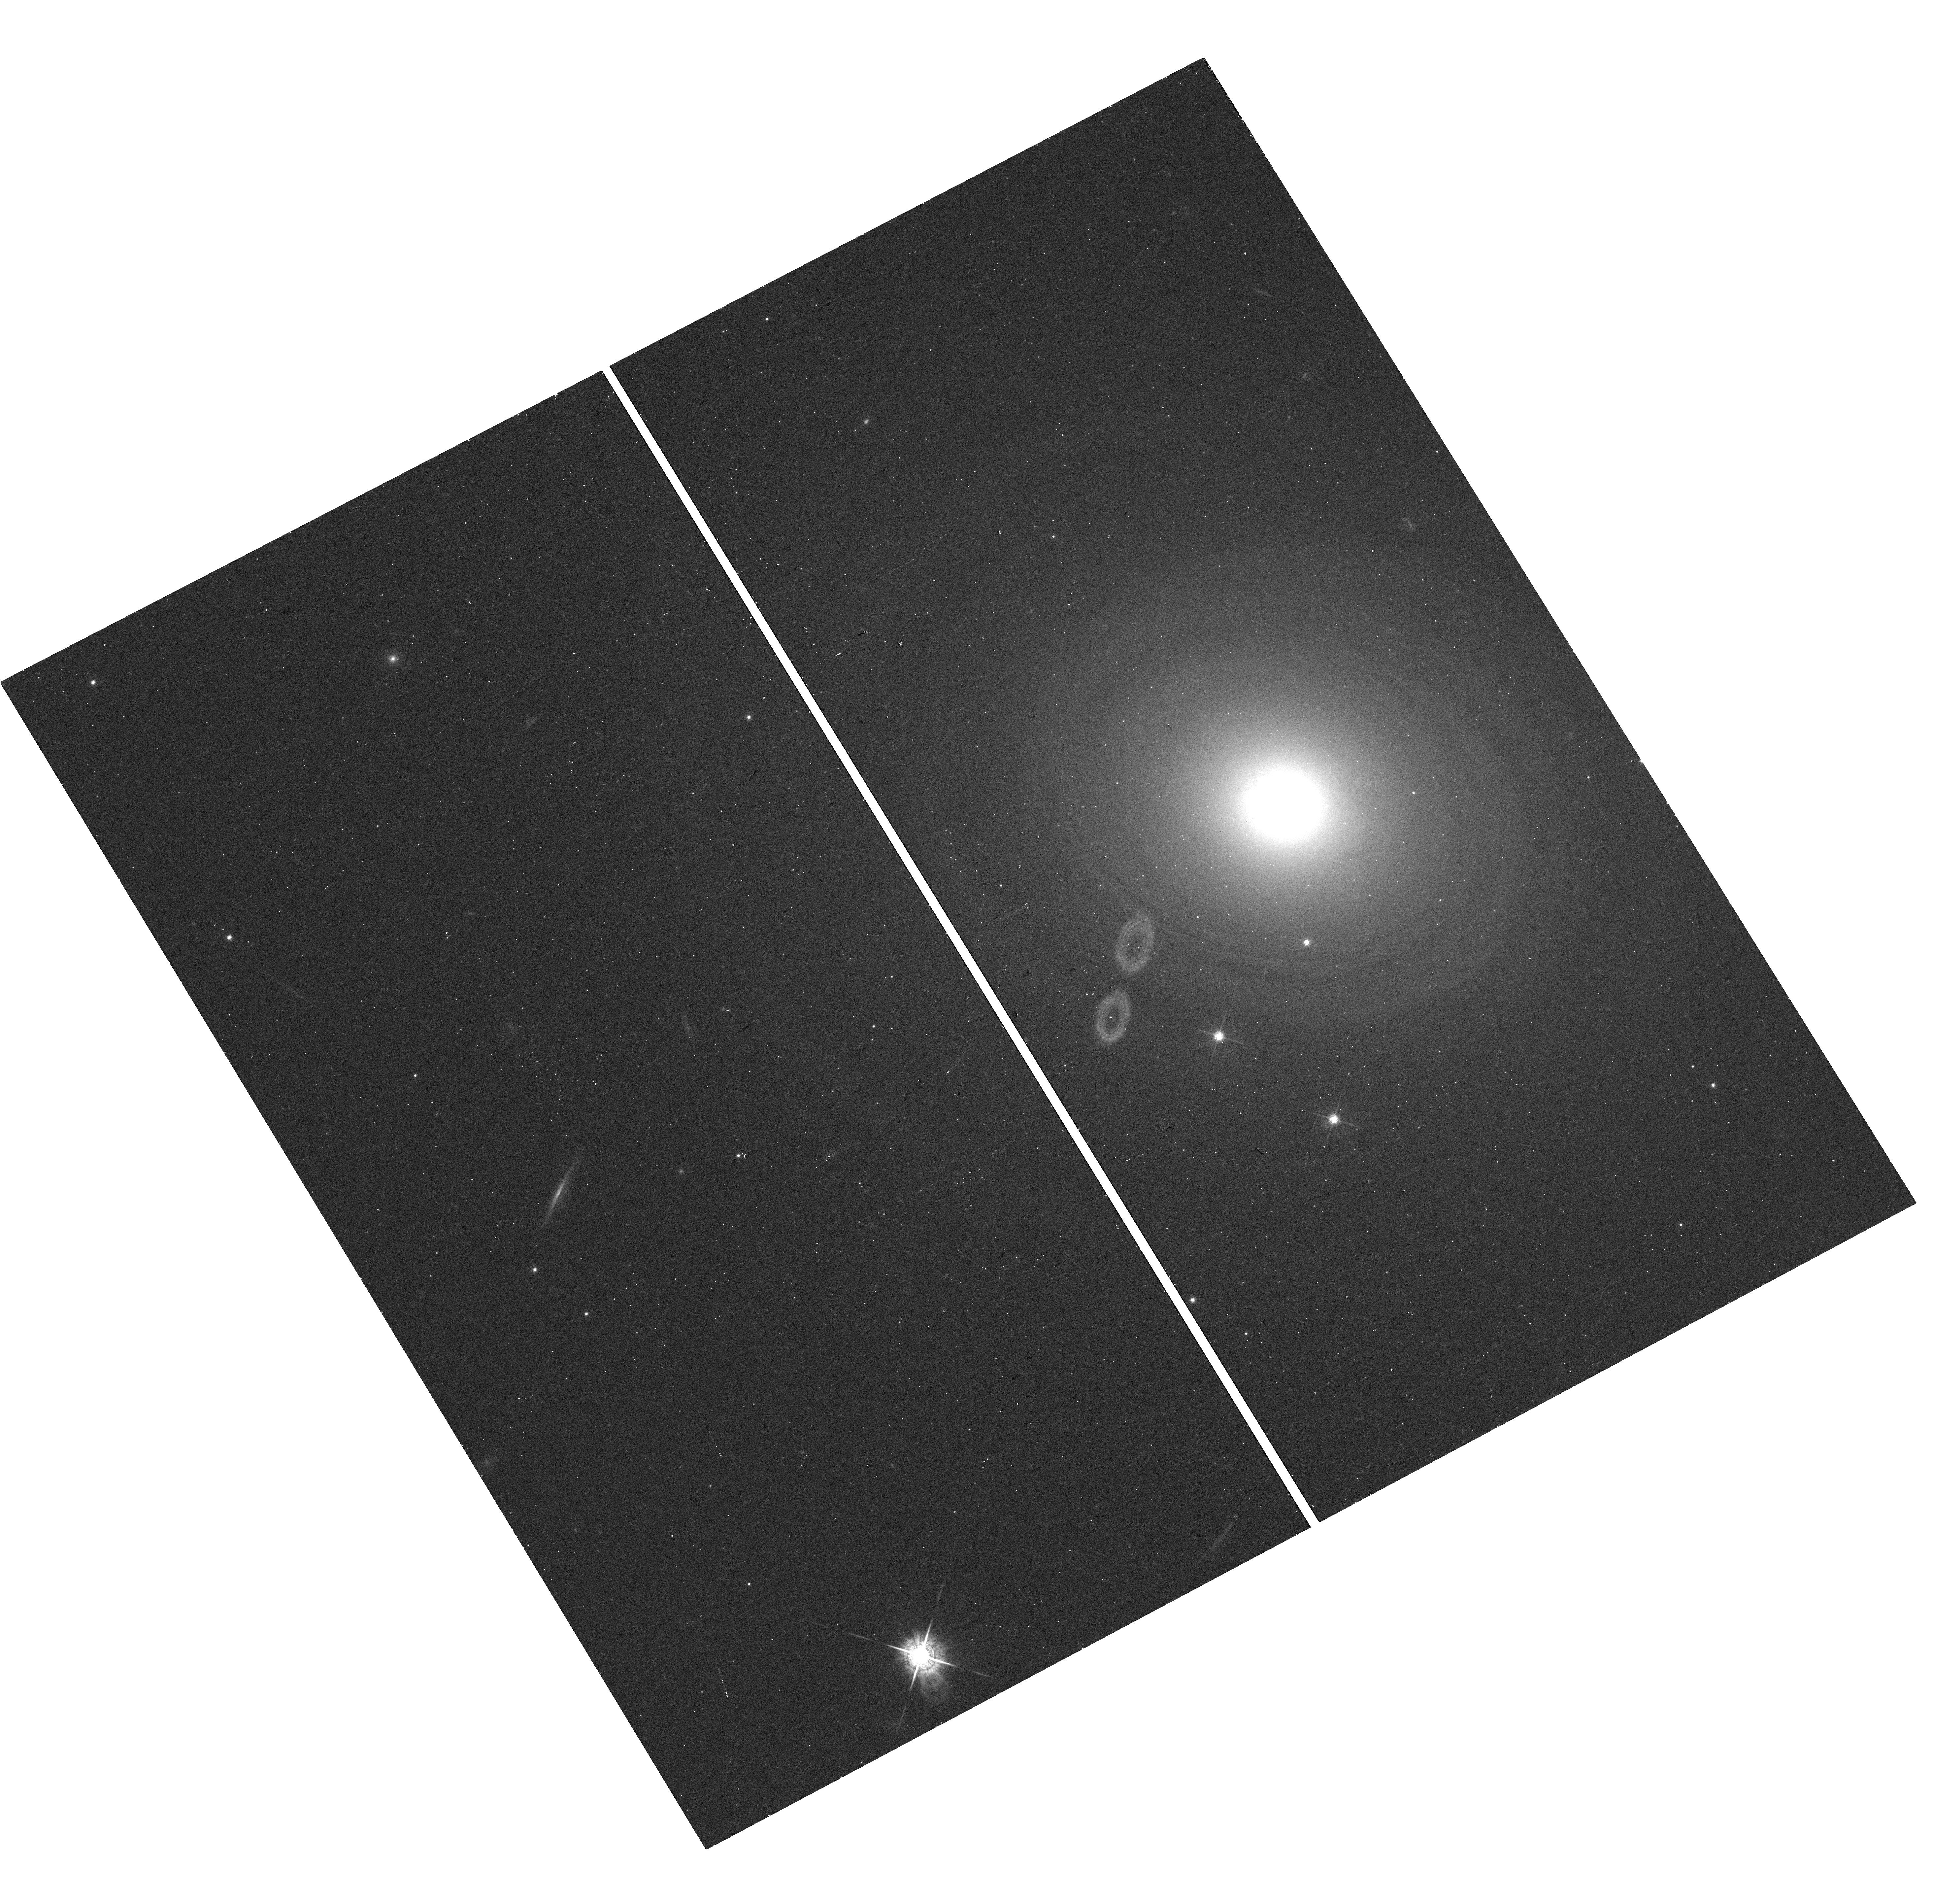
Target: 0258+35. Instrument: WFC3/UVIS. Filter: F621M. Exposure: 12 min. Observation ID: hst_15245_01_wfc3_uvis_f621m_idfq01

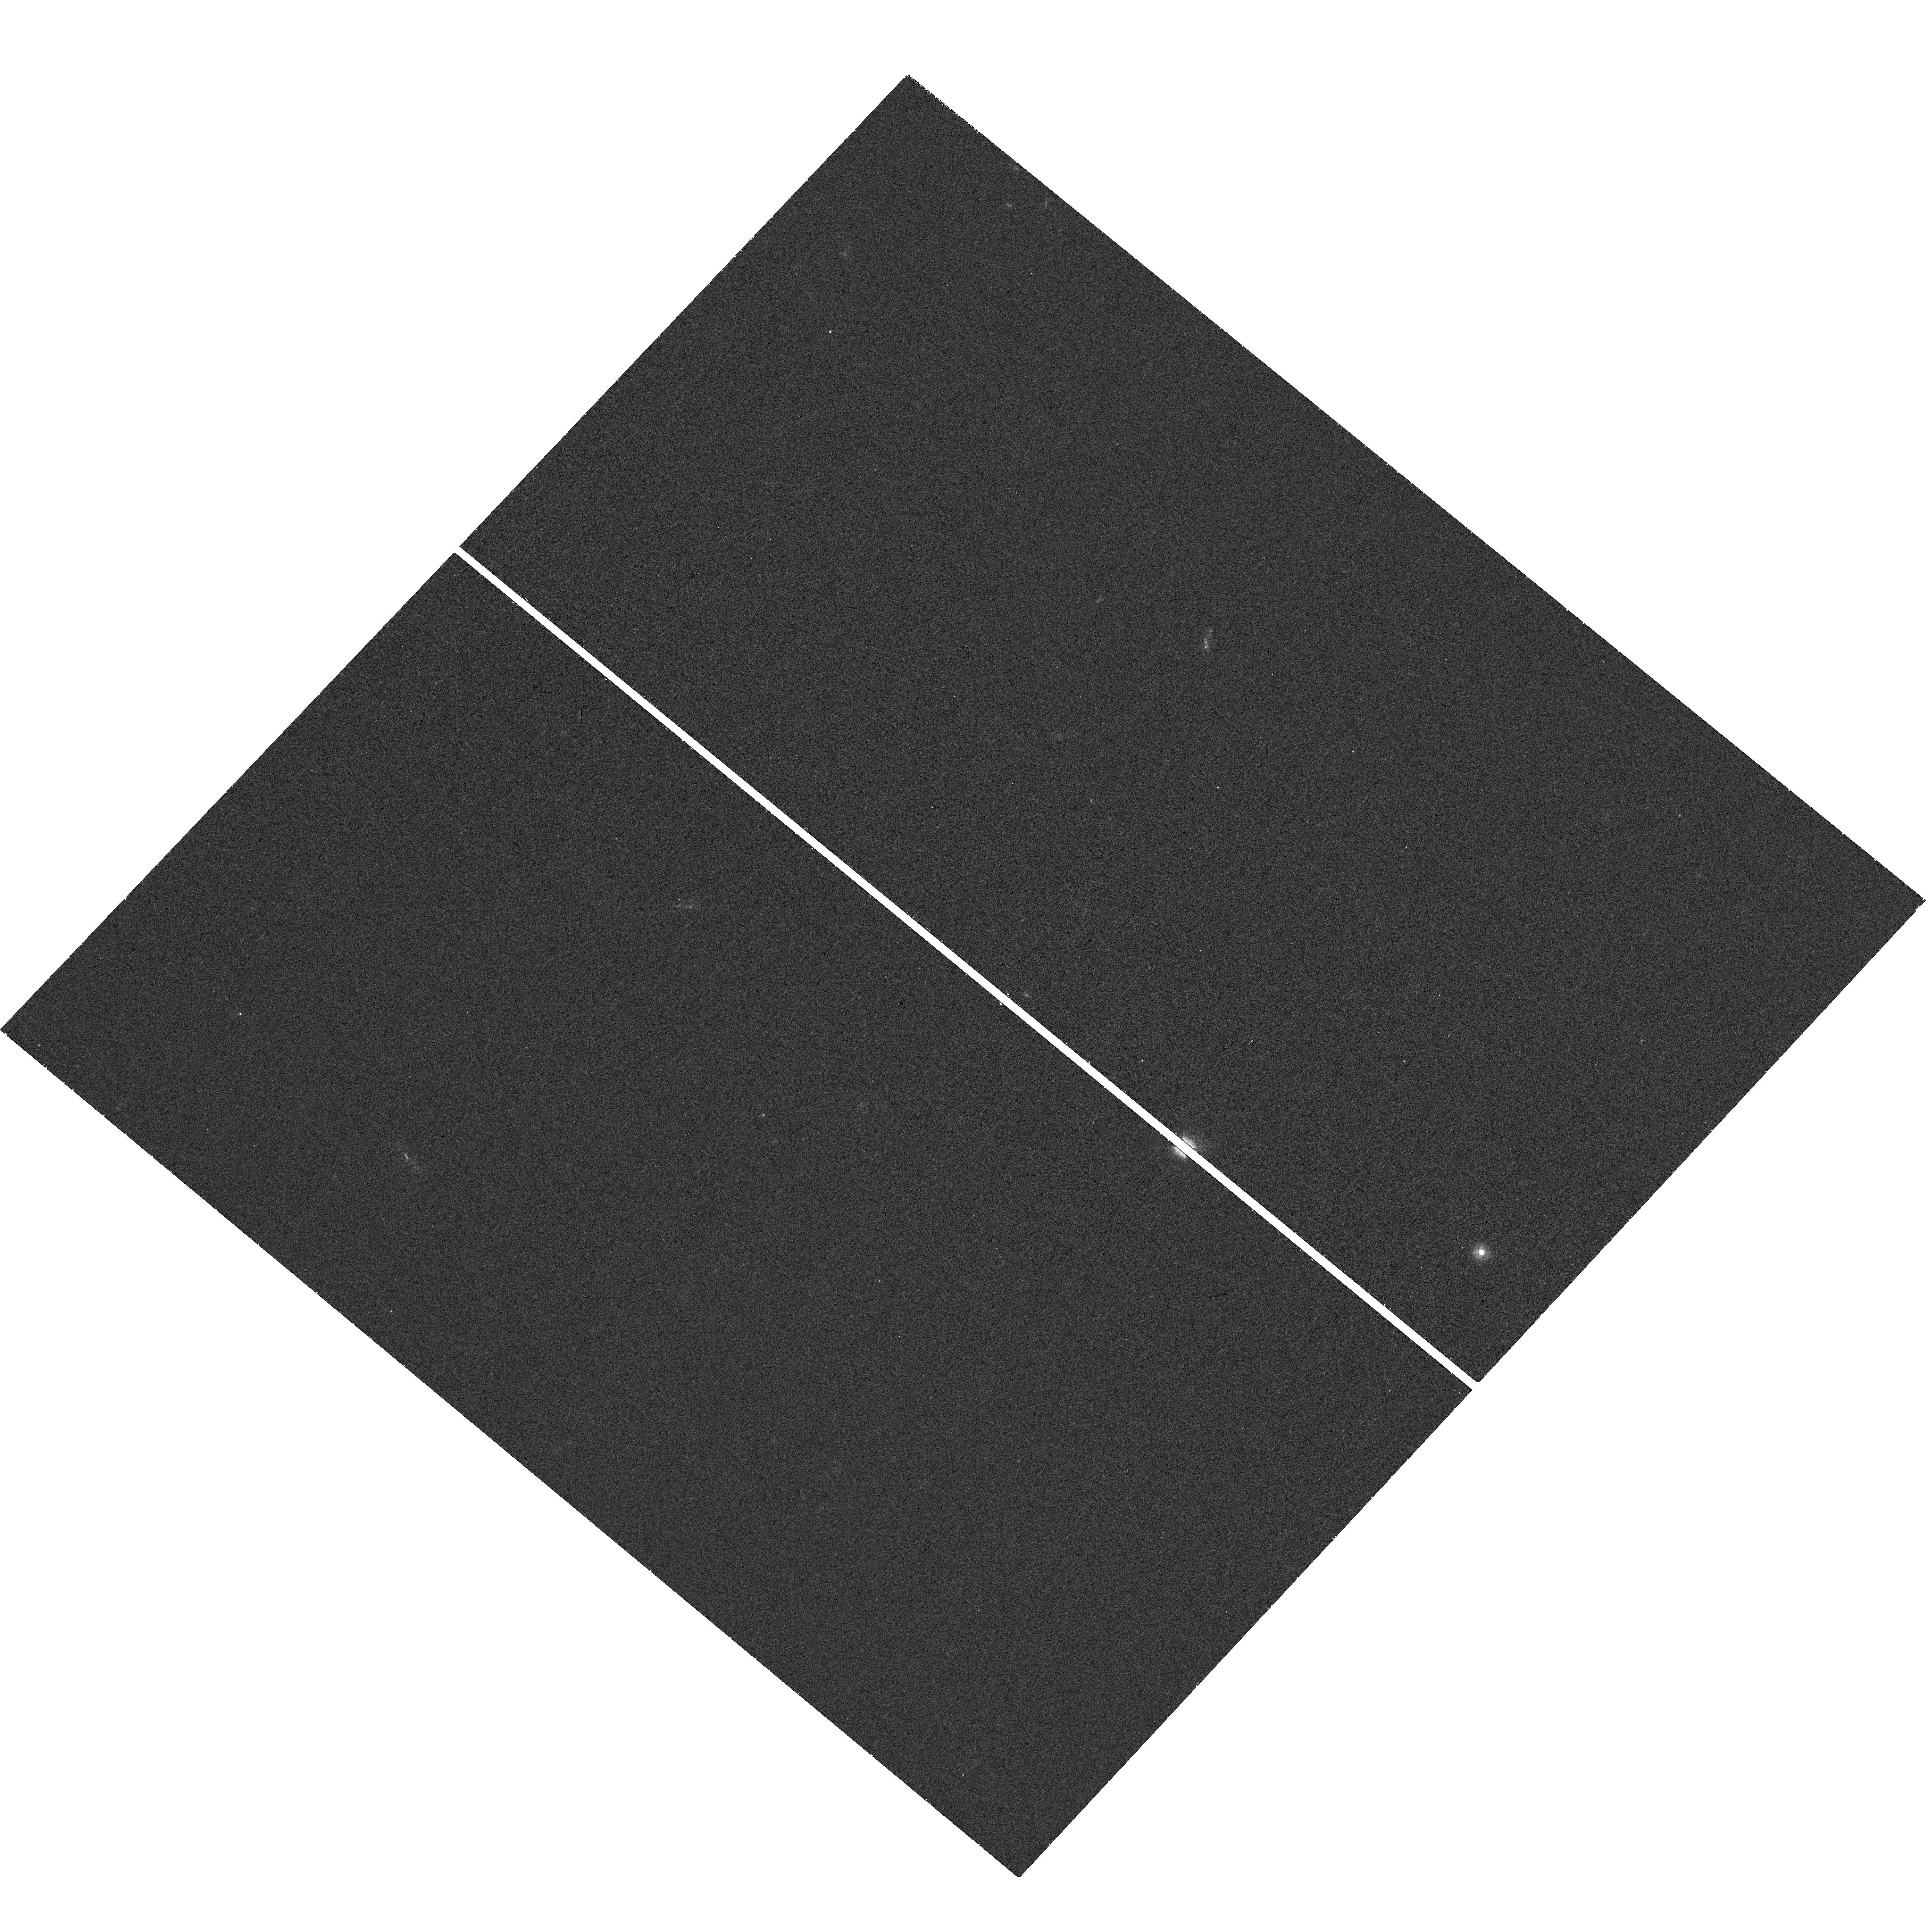
Target: 1445+410. Instrument: WFC3/UVIS. Filter: F275W. Exposure: 28 min. Observation ID: hst_15245_04_wfc3_uvis_f275w_idfq04

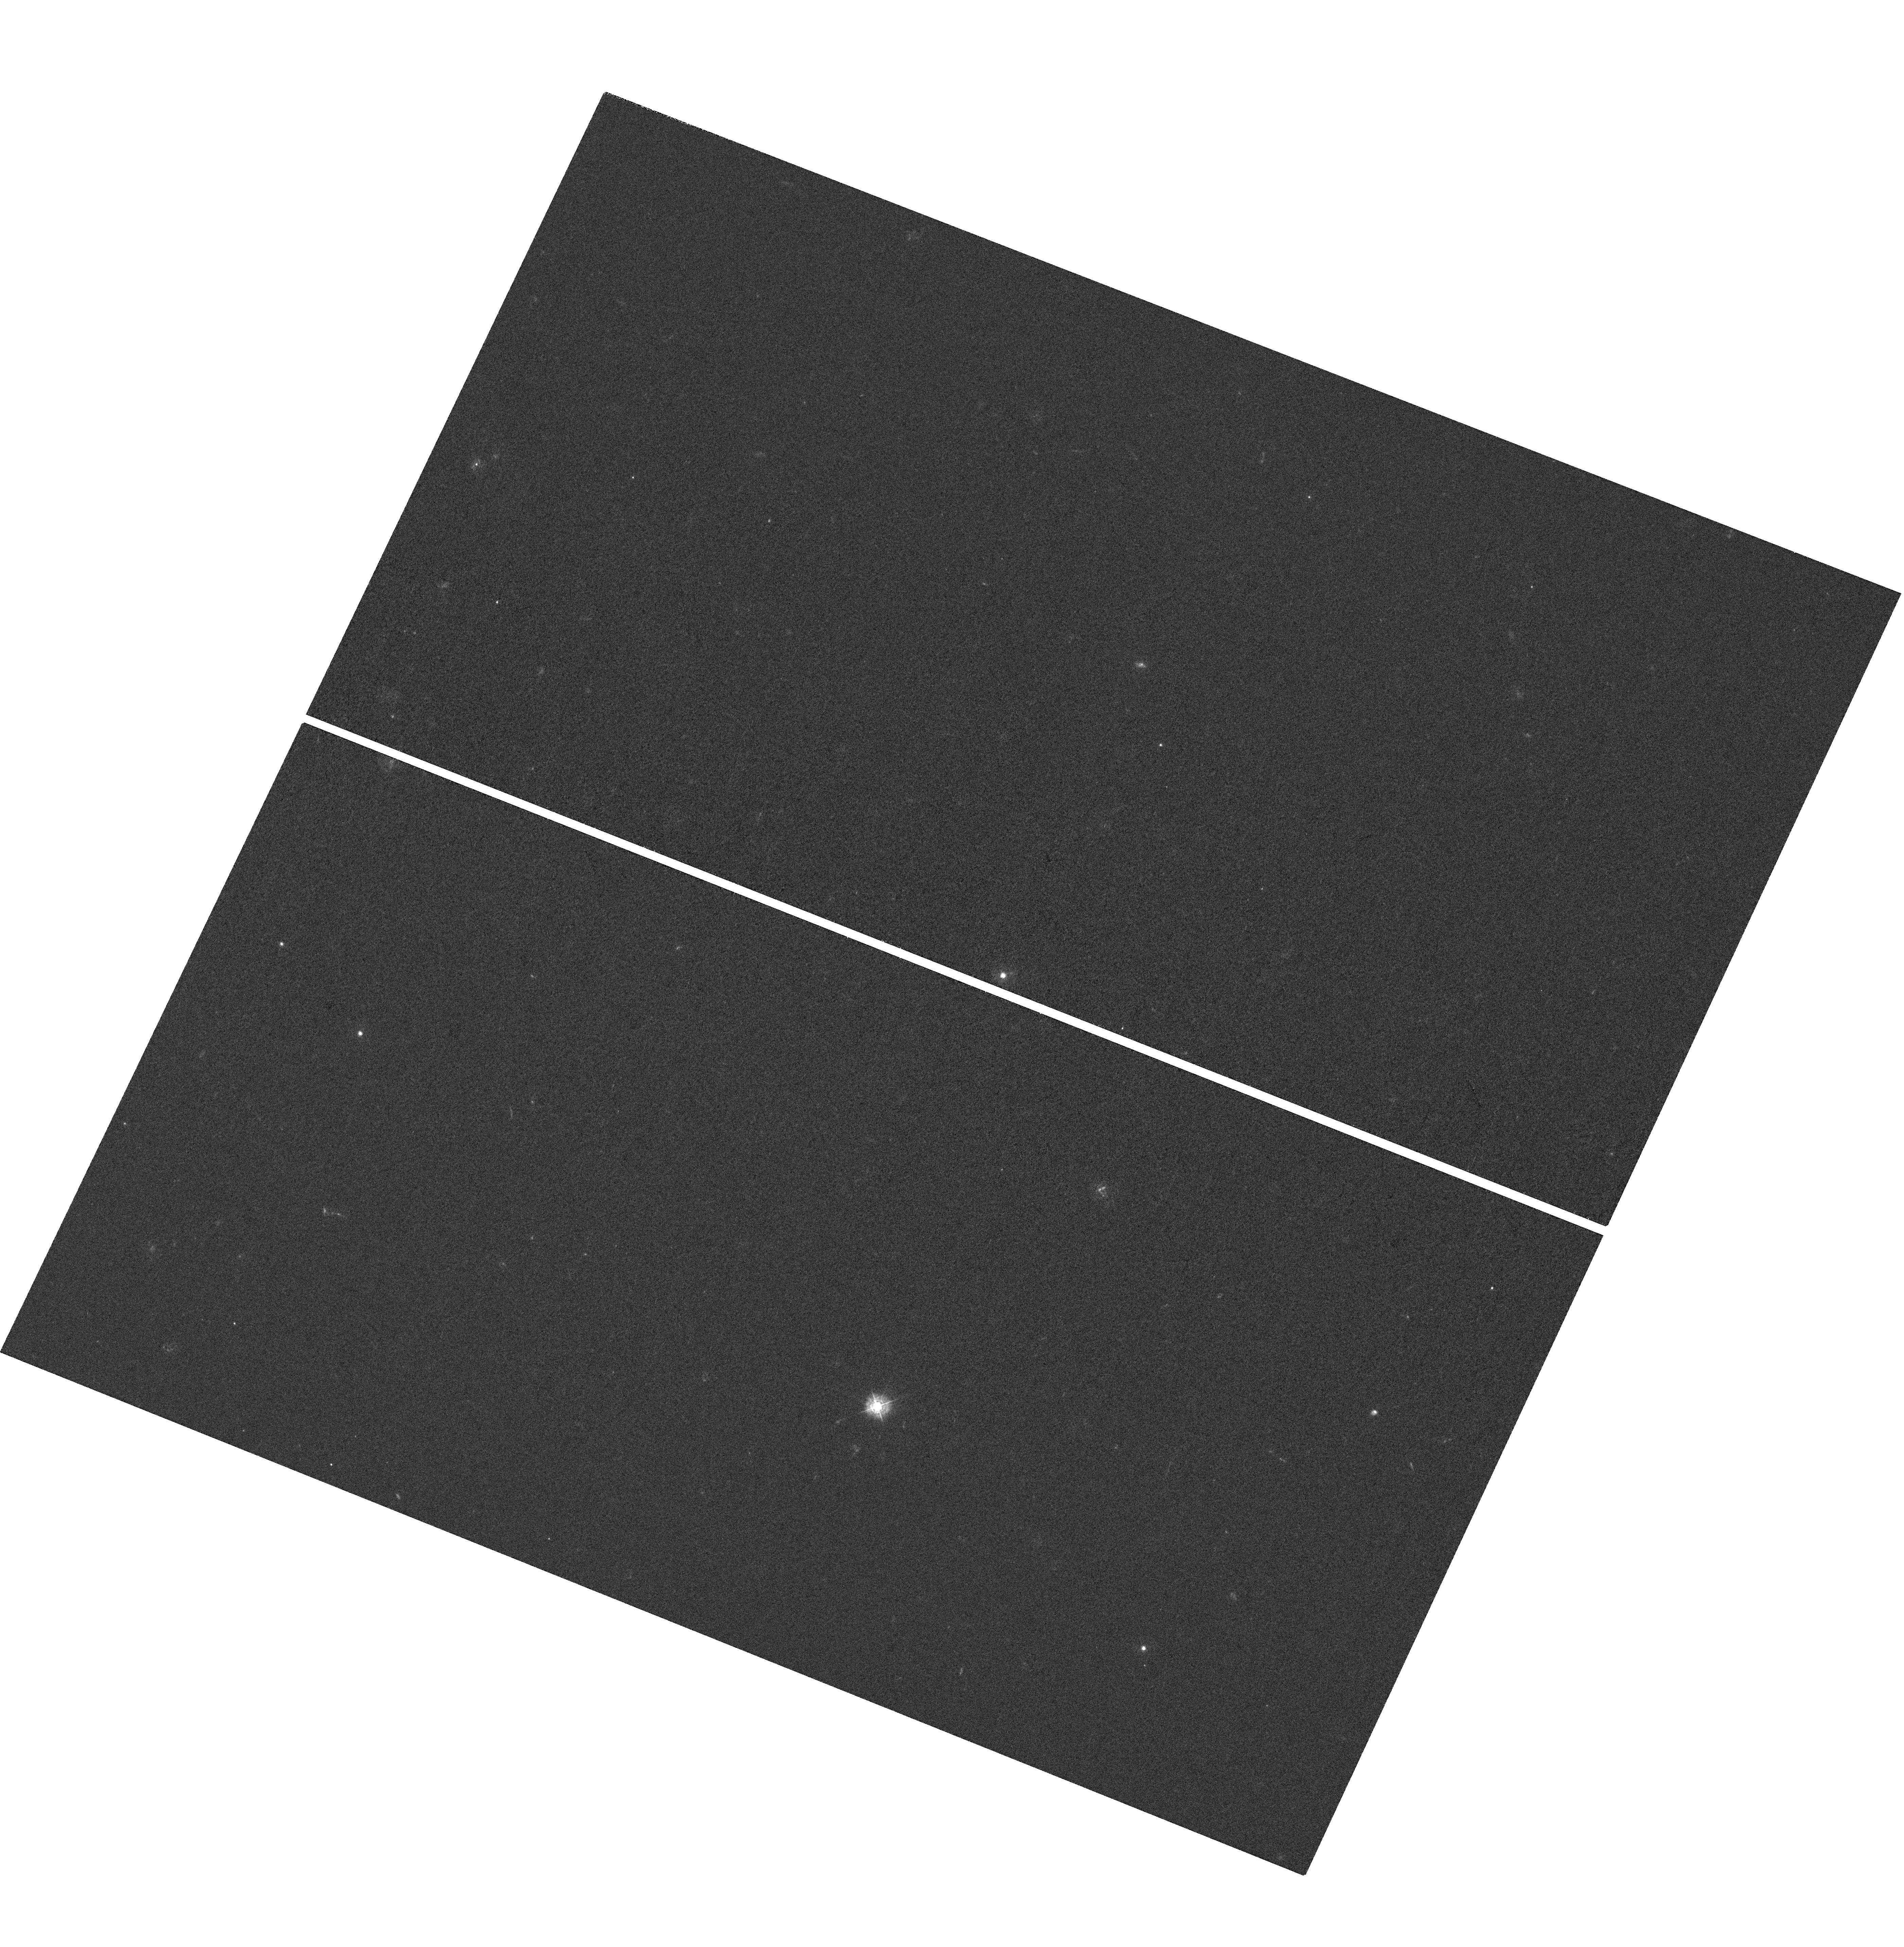
Target: 1201+394. Instrument: WFC3/UVIS. Filter: F336W. Exposure: 55 min. Observation ID: hst_15245_08_wfc3_uvis_f336w_idfq08

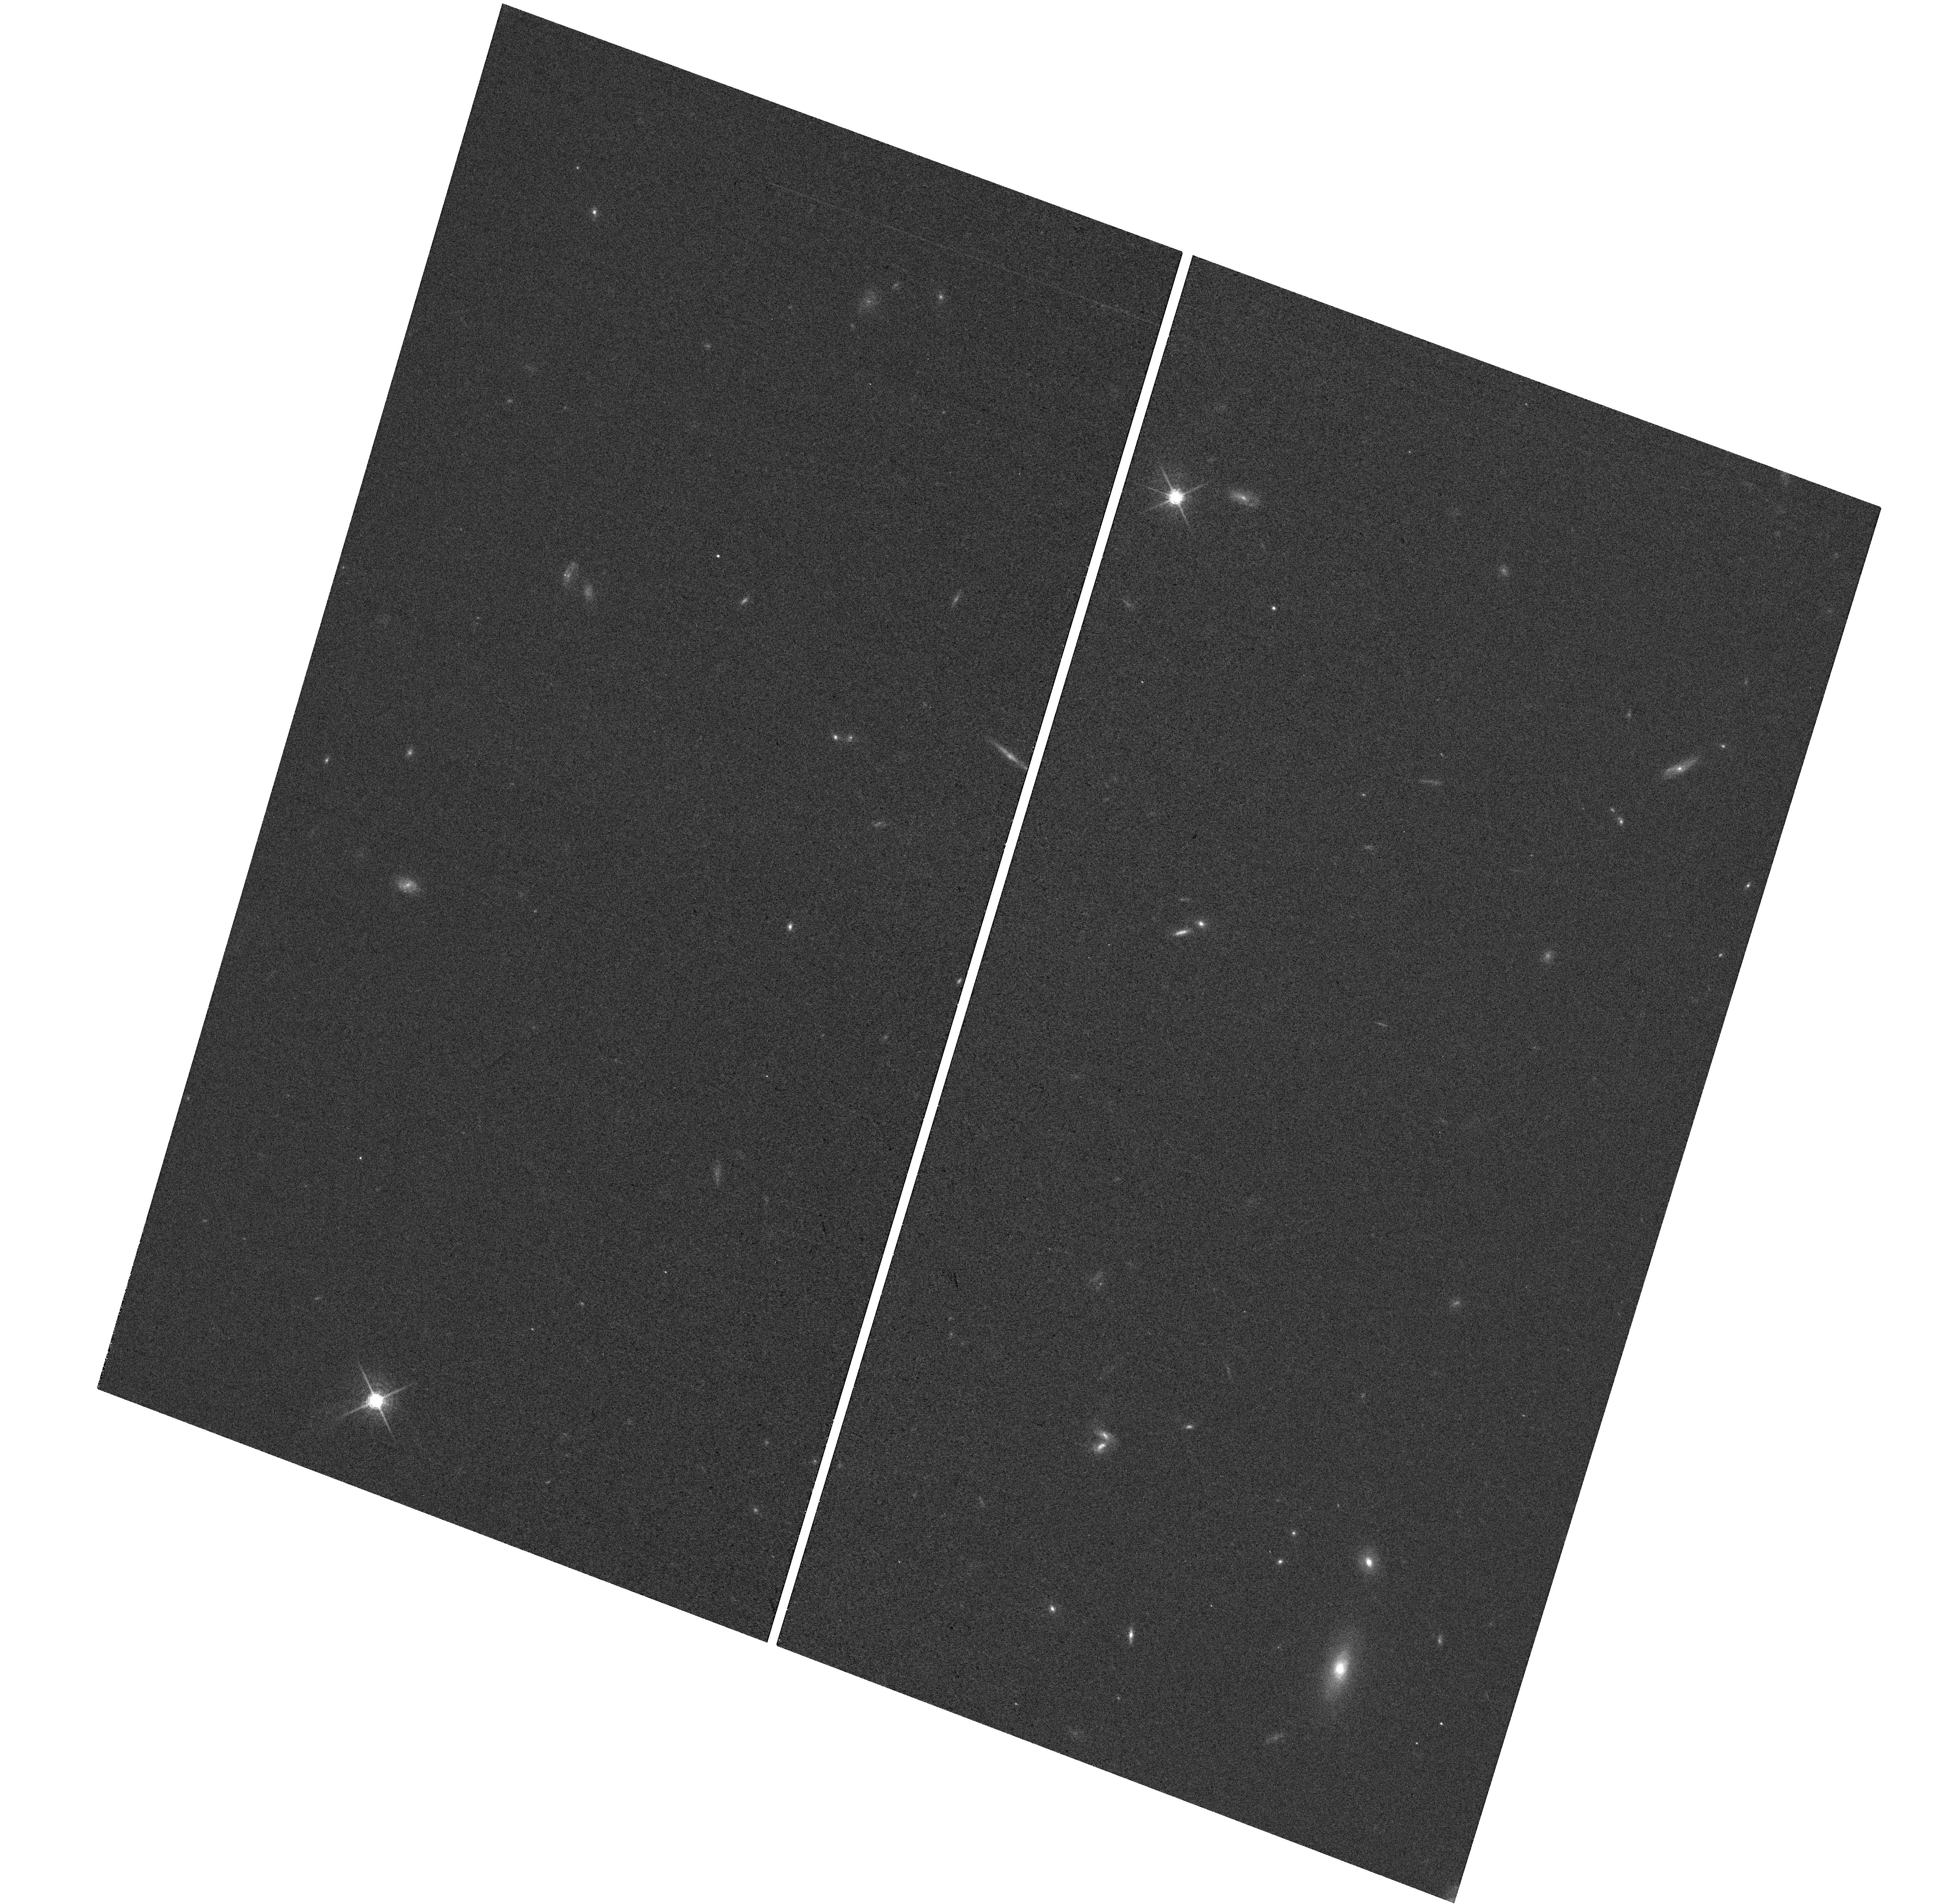
Target: 4C39.32. Instrument: WFC3/UVIS. Filter: F763M. Exposure: 23 min. Observation ID: hst_15245_05_wfc3_uvis_f763m_idfq05

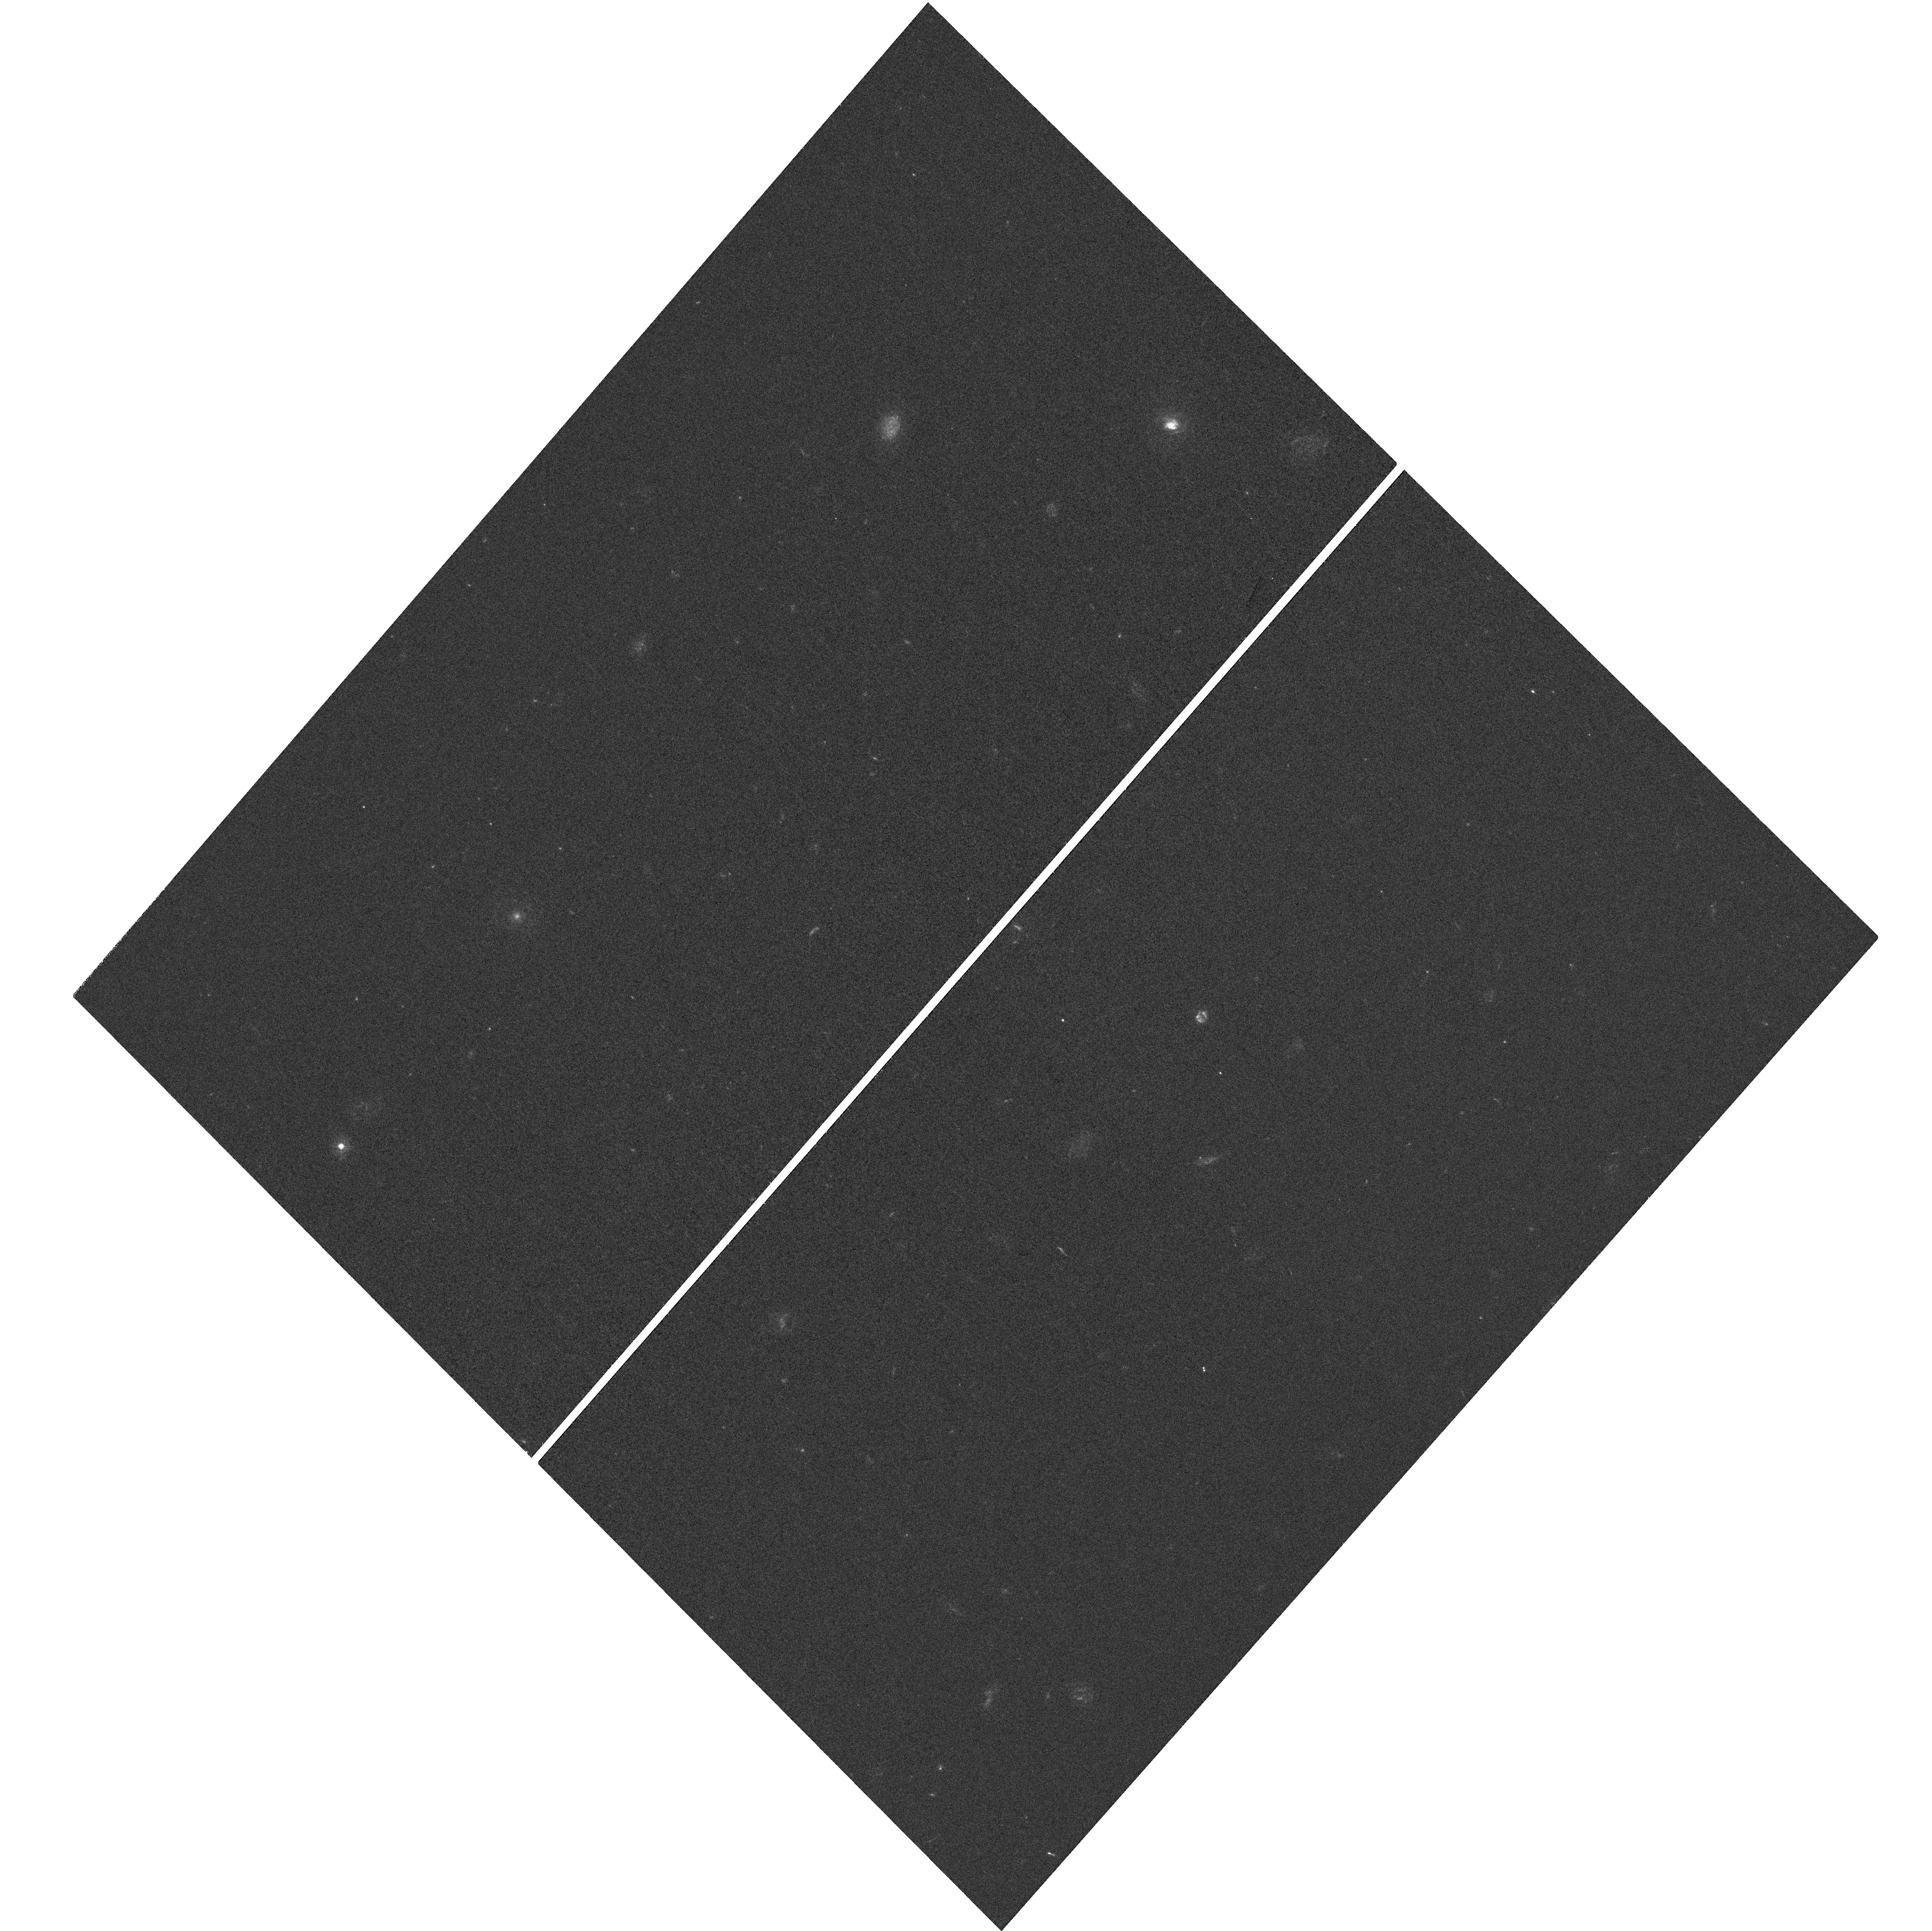
Target: 3C268.3. Instrument: WFC3/UVIS. Filter: F336W. Exposure: 1 h. Observation ID: hst_15245_09_wfc3_uvis_f336w_idfq09

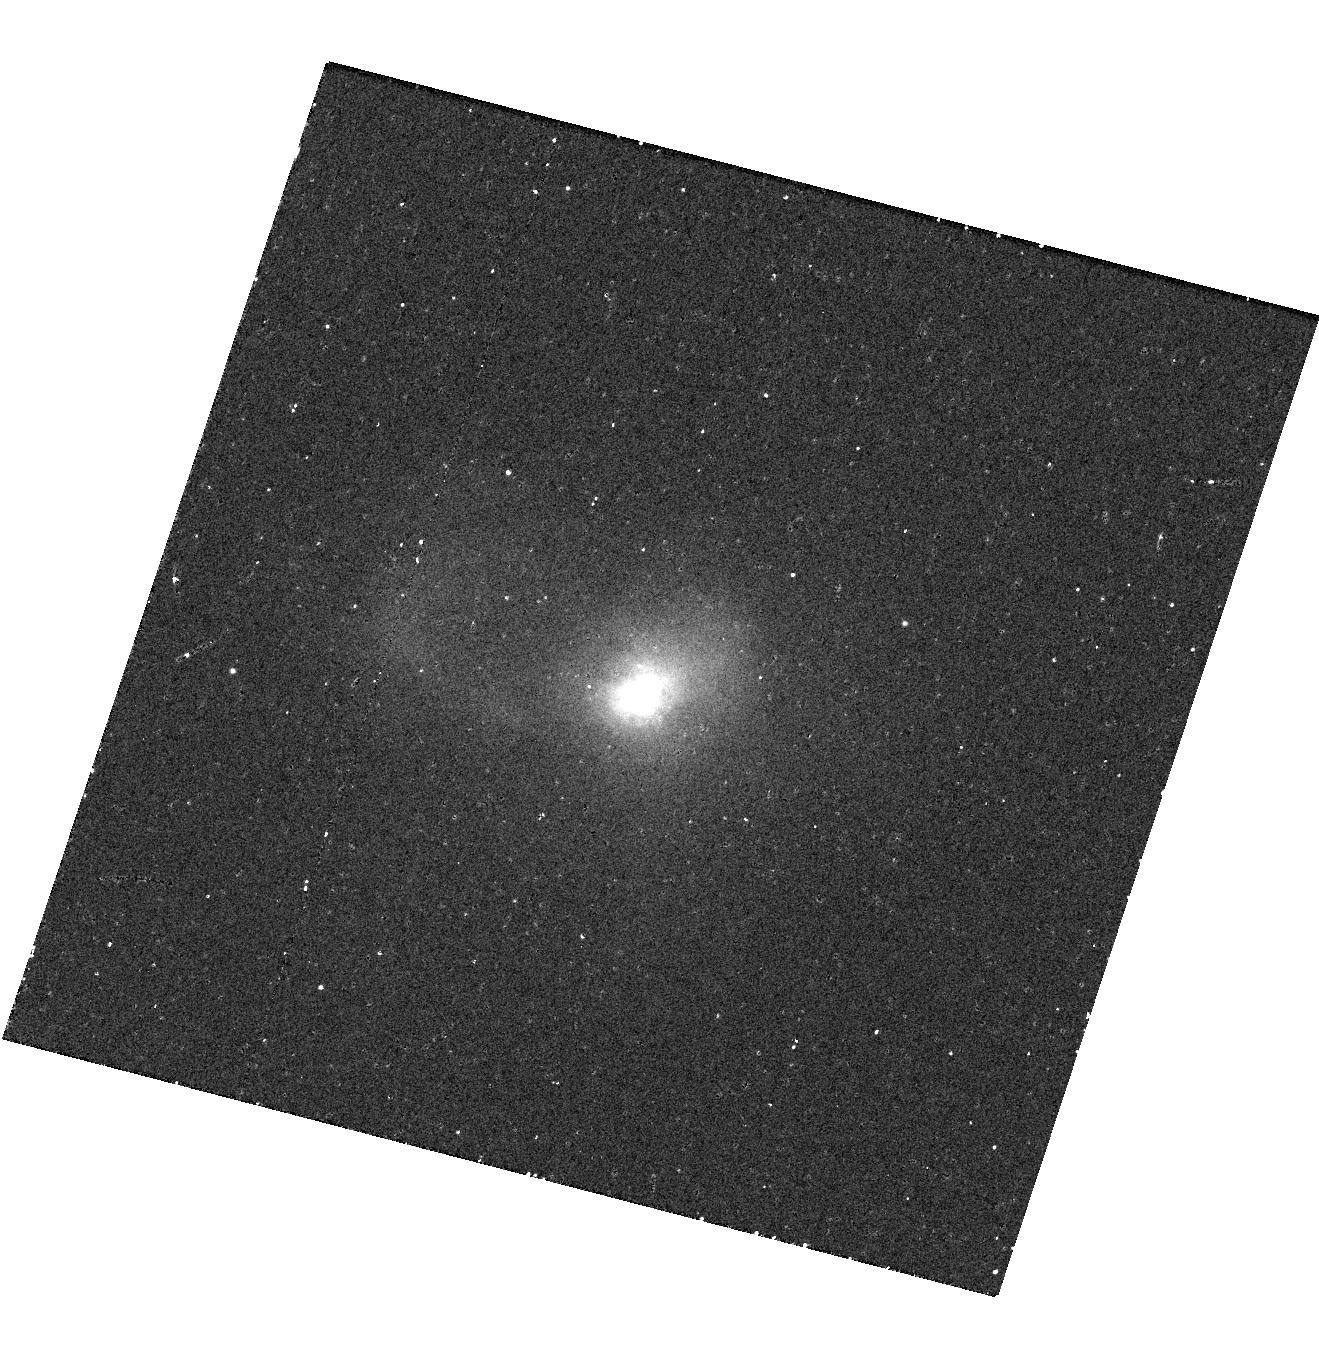
Target: 1037+30. Instrument: WFC3/UVIS. Filter: F621M. Exposure: 8 min. Observation ID: hst_15245_02_wfc3_uvis_f621m_idfq02

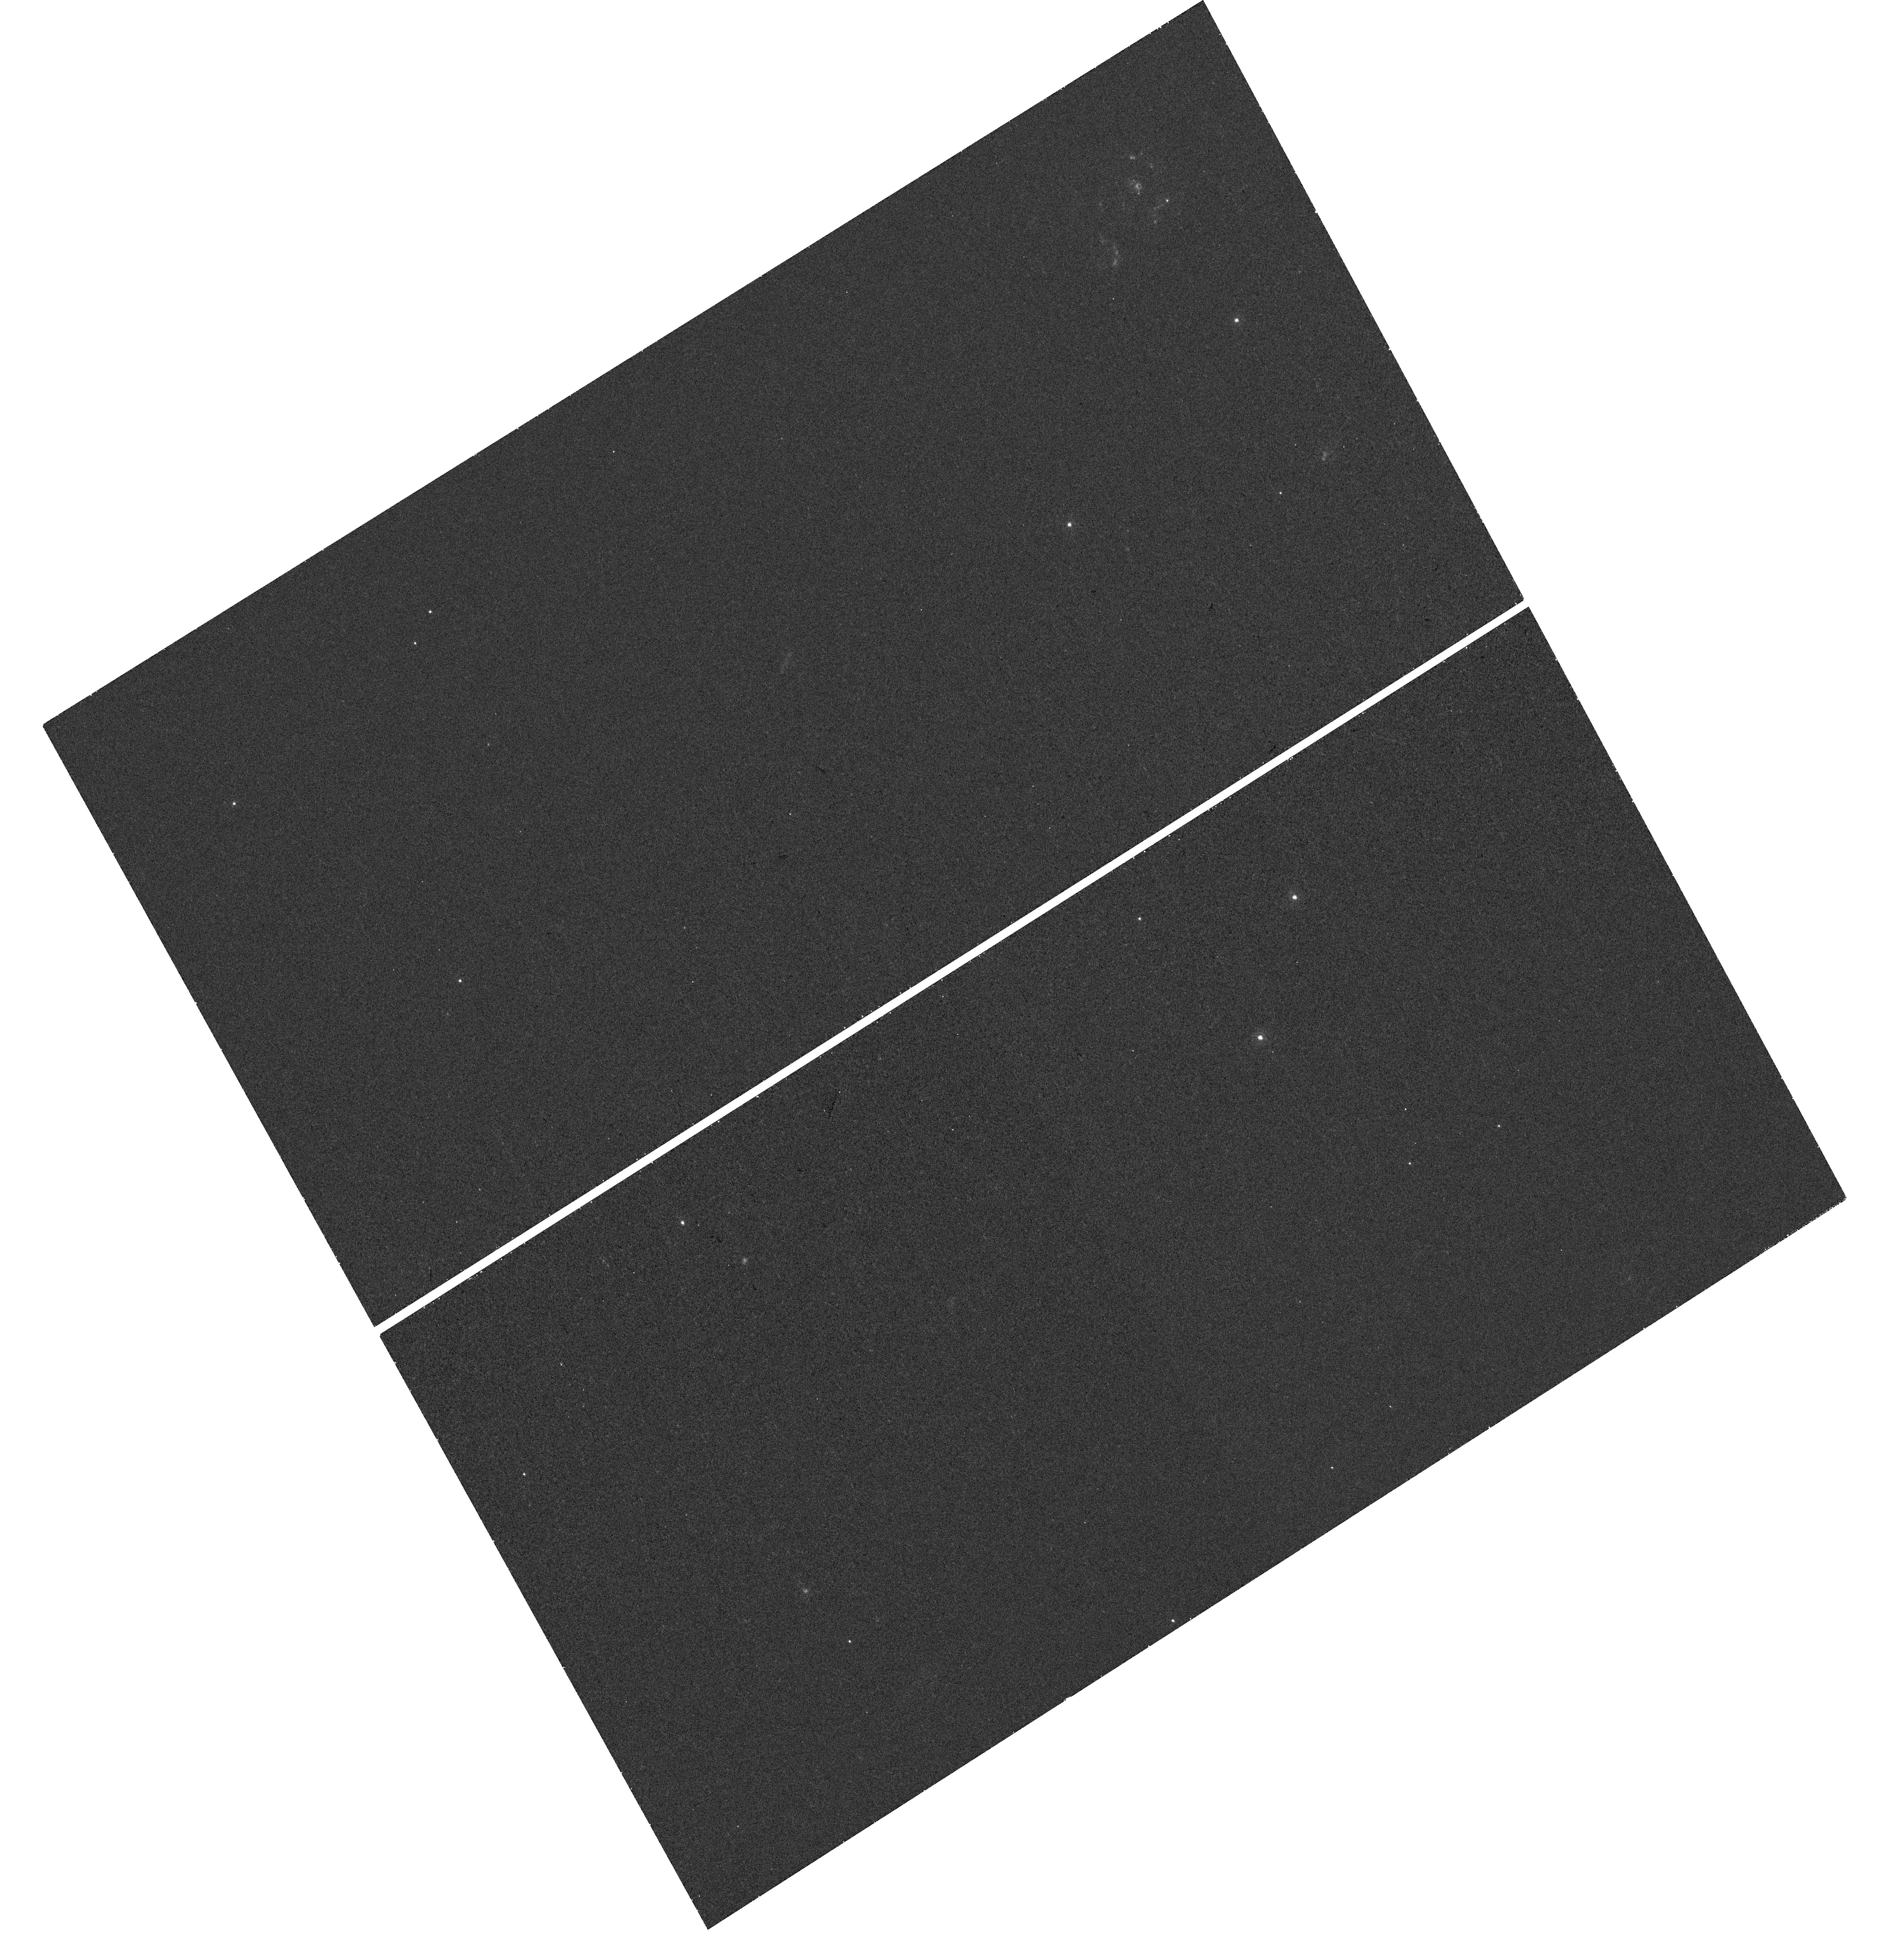
Target: 1221-423. Instrument: WFC3/UVIS. Filter: F275W. Exposure: 28 min. Observation ID: hst_15245_03_wfc3_uvis_f275w_idfq03

The Co-Evolution of Star Formation and Powerful Radio Activity in Galaxies During Radio-Mode Feedback (PI: ODea, Christopher P.)

Feedback from radio sources is thought to be a key ingredient in determining the shape of the galaxy luminosity function. Compact Steep Spectrum (CSS) radio sources are galactic scale (1-20 kpc) and so probe radio source feedback to the host galaxy. We propose to carry out WFC3 UV imaging of the line-free continuum between [CIII] 1909 and MgII 2798, as well as WFC3 line-free optical continuum imaging, in nine CSS radio sources. Following our pilot study that detected spatially extended UV radiation in 3/3 CSS sources, we propose observations which will increase our total sample size by a factor of 4. Imaging the UV continuum from hot massive stars is the best way to study recently triggered and ongoing star formation. We will map in detail the star formation regions in relation to the radio structures and multiwavelength properties of the sources. The high spatial resolution will allow us to separate morphologically and characterize the generic star formation which is due to gas infall, and that which is due to triggering by the radio source.